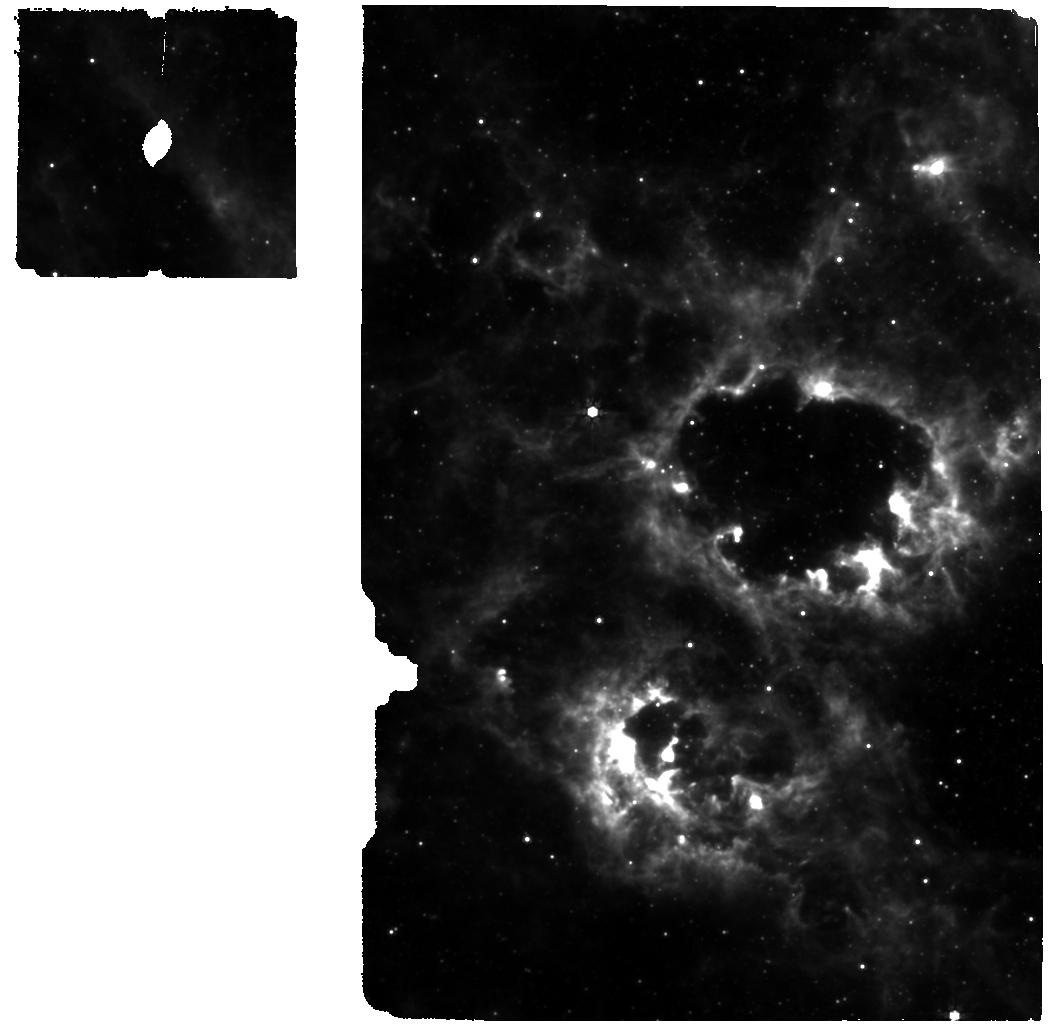
Target: NGC-300-2010DA. Instrument: MIRI. Filter: F770W. Exposure: 37 min. Observation ID: jw03738-o002_t001_miri_f770w

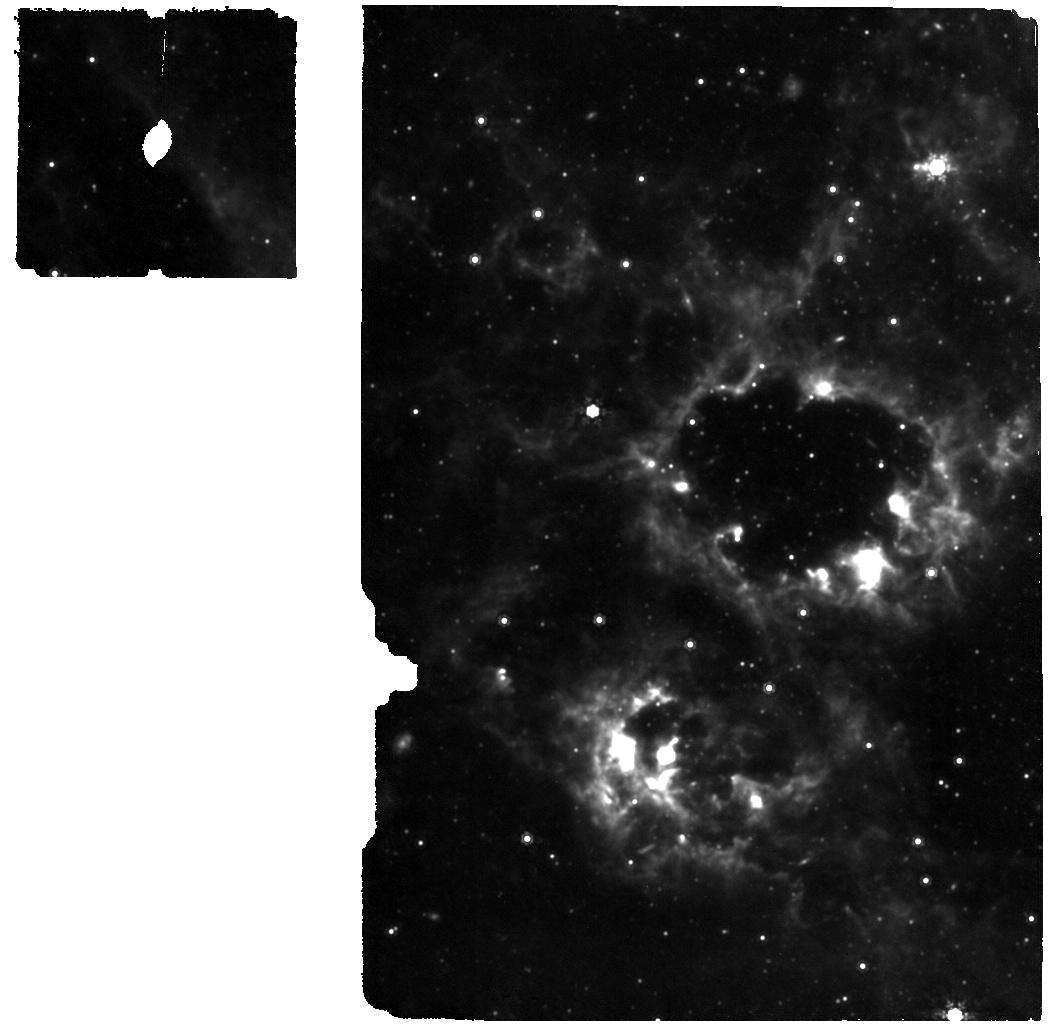
Target: NGC-300-2010DA. Instrument: MIRI. Filter: F1000W. Exposure: 37 min. Observation ID: jw03738-o002_t001_miri_f1000w

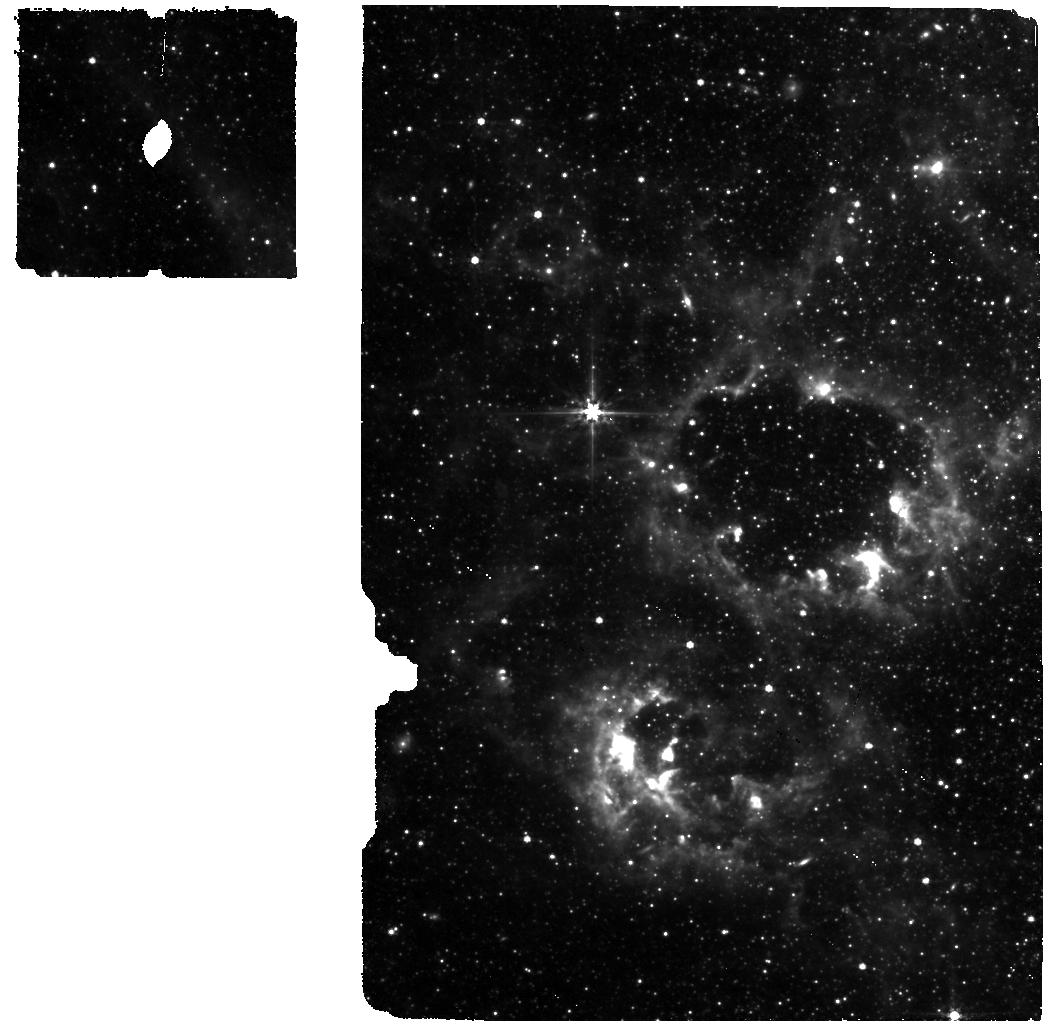
Target: NGC-300-2010DA. Instrument: MIRI. Filter: F560W. Exposure: 37 min. Observation ID: jw03738-o002_t001_miri_f560w

Exploring the dramatic fading of SN2010da / NGC 300 ULX-1 with JWST (PI: Beasor, Emma)

Over the last 12 years the enigmatic object SN 2010da / NGC 300 ULX-1 has continually defied expectation. Originally classified as a SN imposter, it was soon discovered that the system was extremely X-ray bright, indicative of a compact remnant accreting material from a donor star. It was recently discovered that the donor star in the system is a red supergiant (RSG) making NGC 300 ULX-1 the only known ULX pulsar with a cool supergiant companion. Over the last 4 years the RSG has faded dramatically across optical to near-IR wavelengths by around a factor of 10, and the molecular absorption features indicative of a cool supergiant can no longer be detected. This suggests either the system is returning to a quiescent state following the 2010 outburst or we are witnessing a never-before-seen RSG phase which cannot be explained by “standard” behaviours such as variability or quiescent winds, and may instead be indicative of the stars’ impending death. As such ULX-1 represents a unique opportunity to probe eruptive mass-loss within an RSG-NS binary, and is a likely progenitor to either a compact object binary system or an elusive Thorne-Żytkow object. We are proposing to use NIRCam IFU and MIRI MRS to uncover the current state of ULX-1 and determine the most likely cause for the fading of the system. Ultimately this data will enable us to constrain the total mass lost in the system via either an eruptive outburst or interaction with the NS.